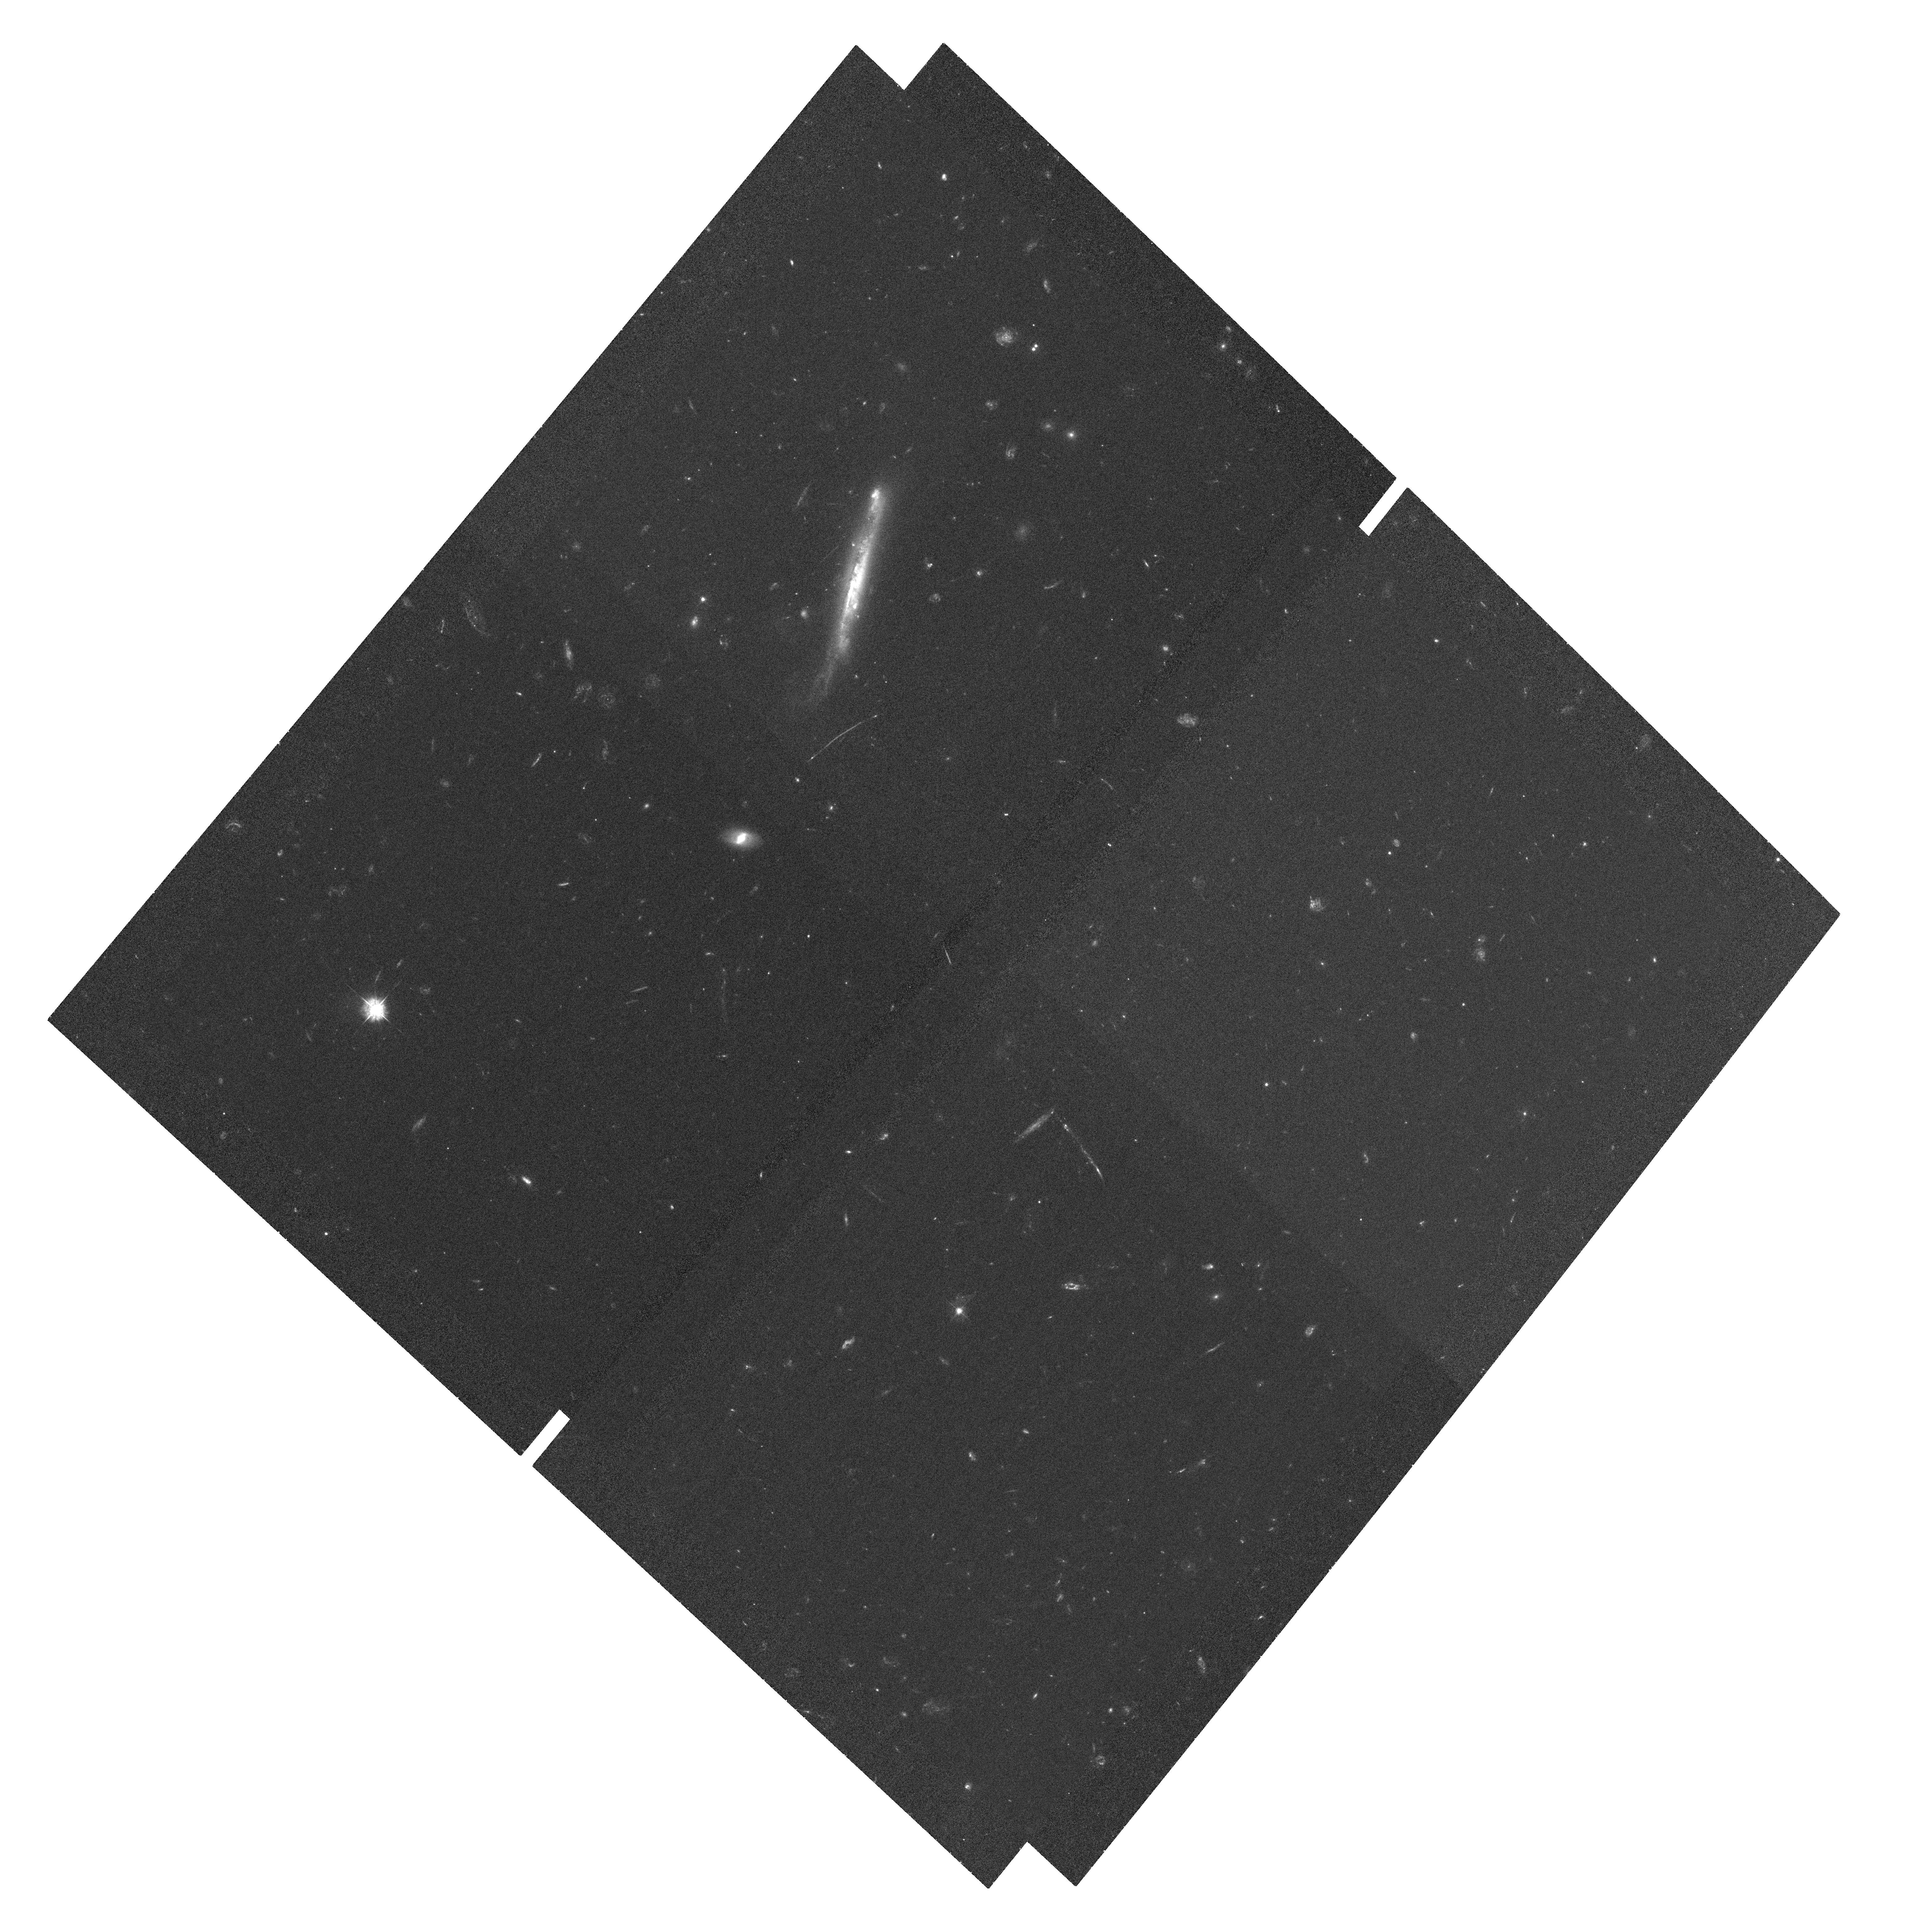
Target: RCS2-2327.4-0204. Instrument: ACS/WFC. Filter: F435W. Exposure: 1.2 h. Observation ID: hst_10846_59_acs_wfc_f435w_j9q859

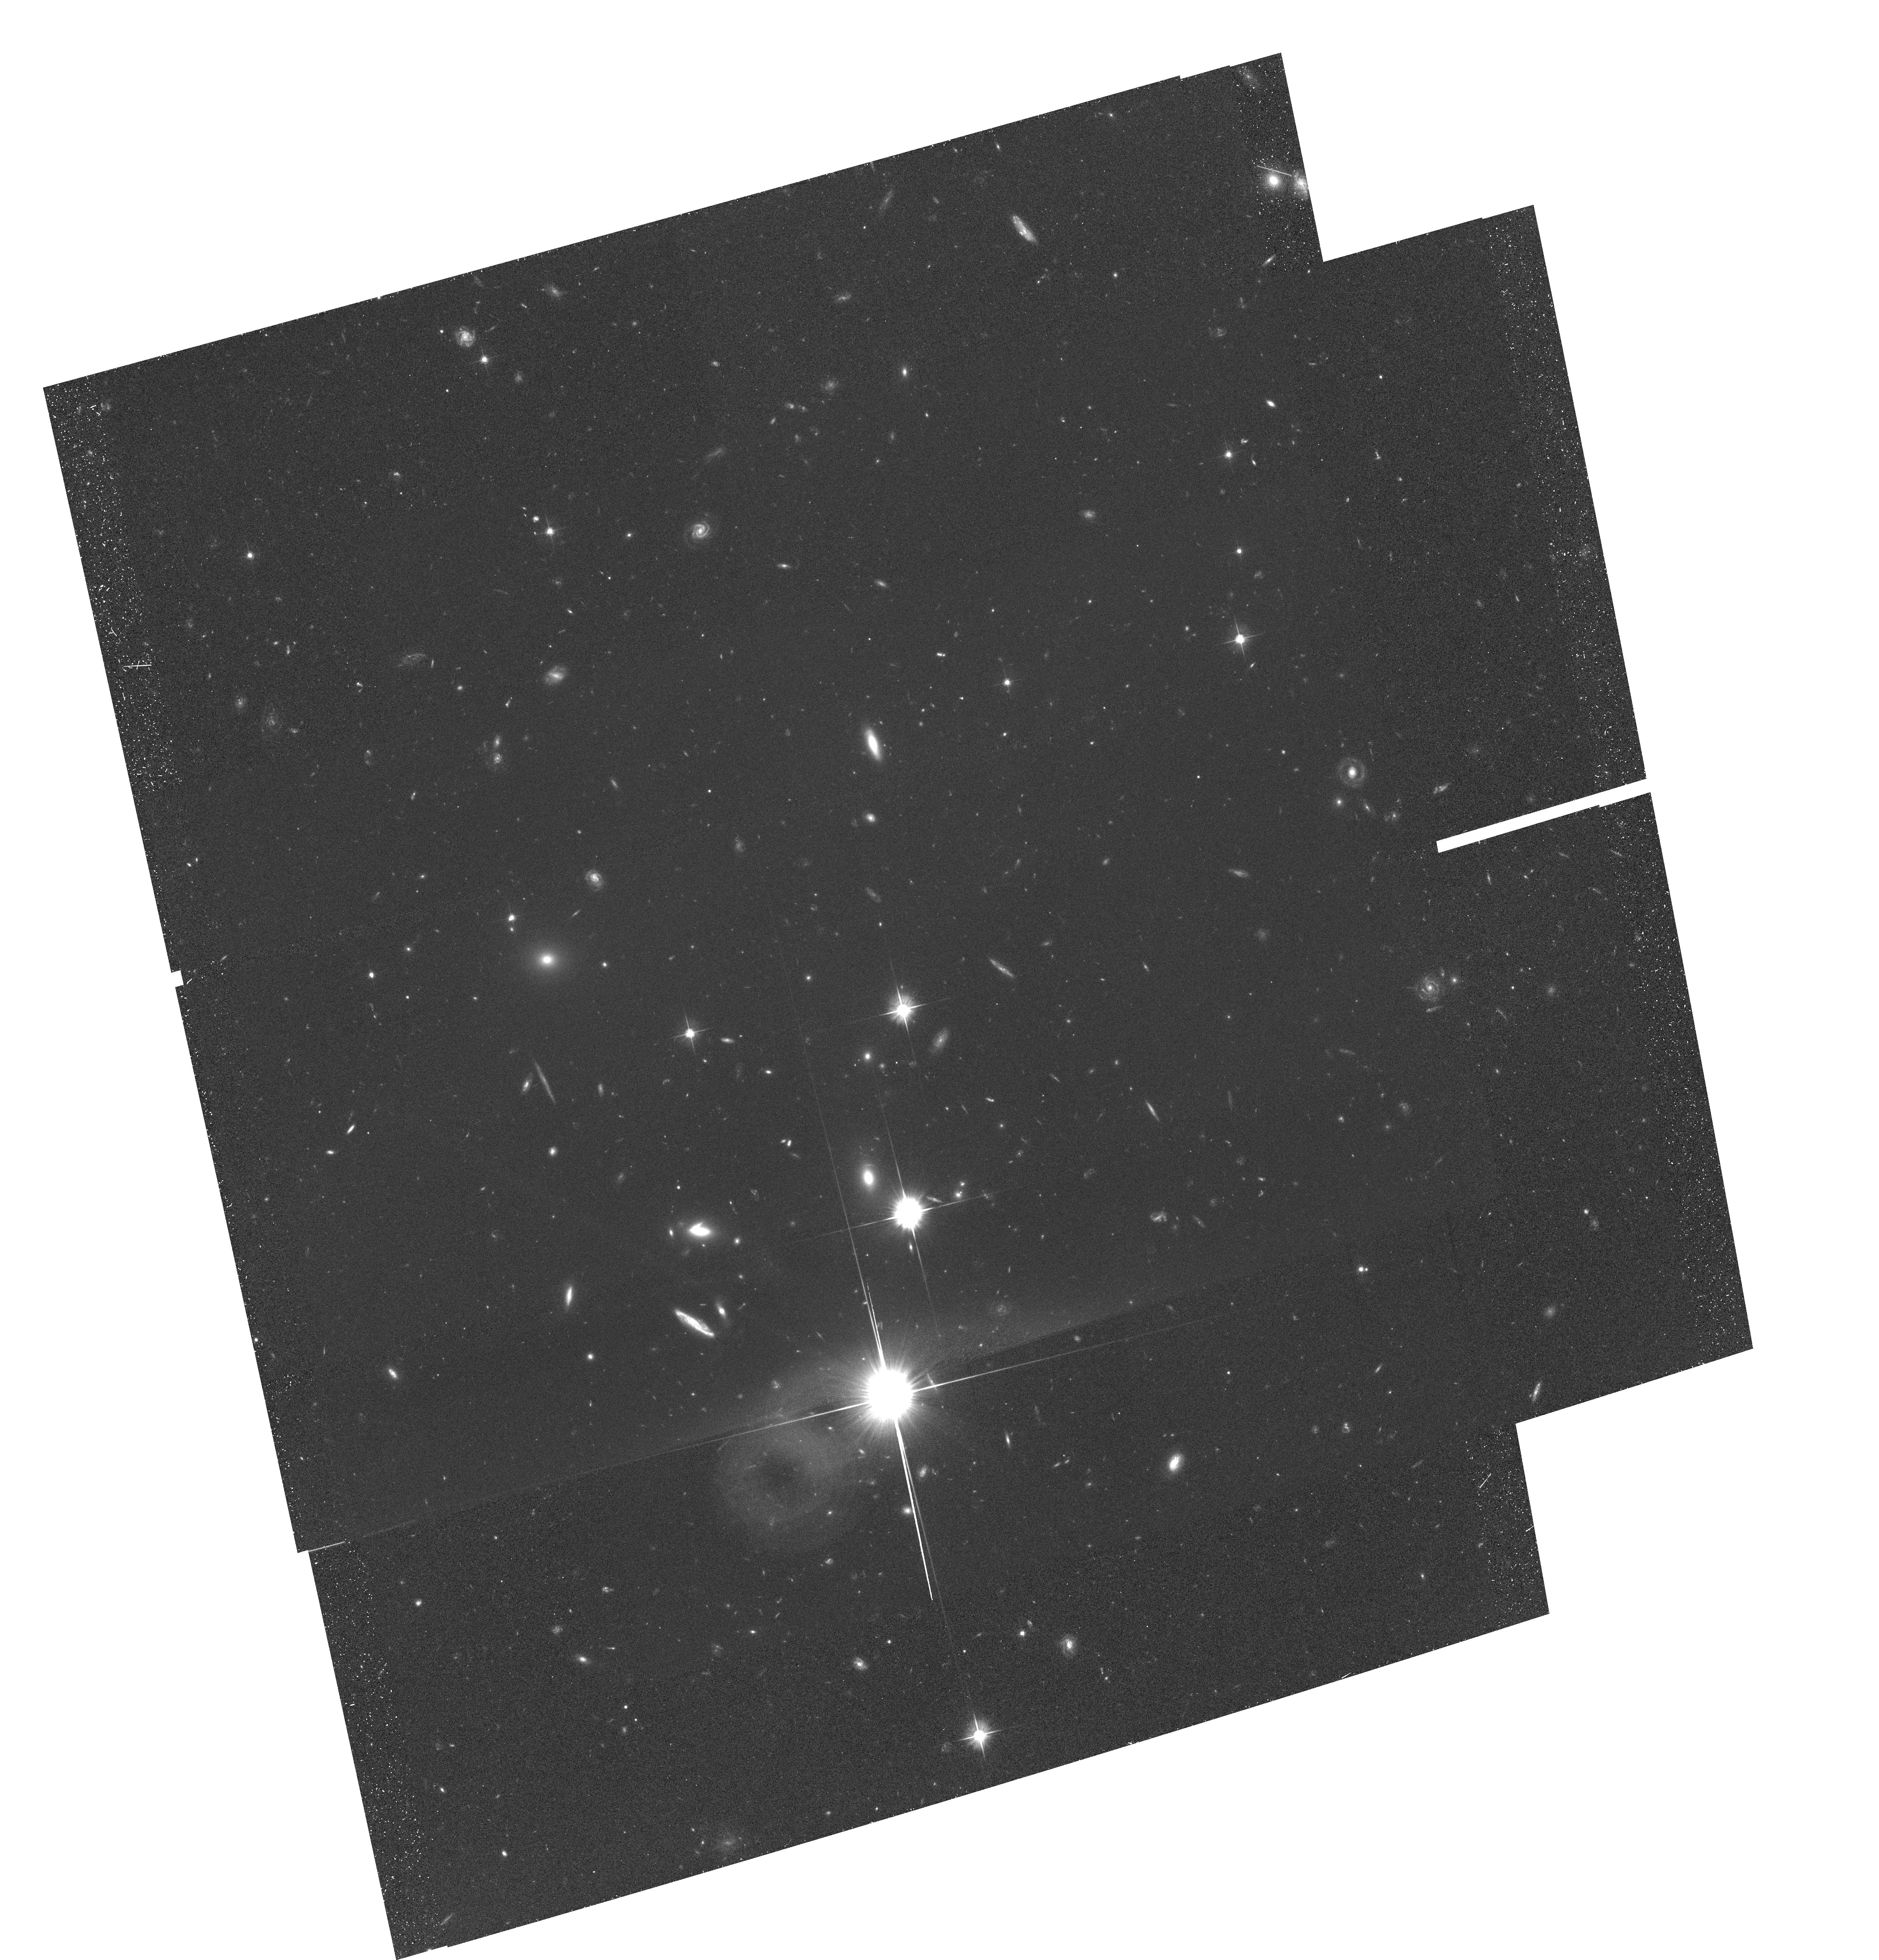
Target: field at RA 352.005°, Dec -2.114°. Instrument: ACS/WFC. Filter: F606W. Exposure: 58 min. Observation ID: hst_10846_01_acs_wfc_f606w_j9q801

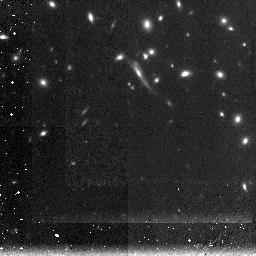
Target: RCS2-2327.4-0204. Instrument: NICMOS/NIC3. Filter: F160W. Exposure: 2 h. Observation ID: n9q802010

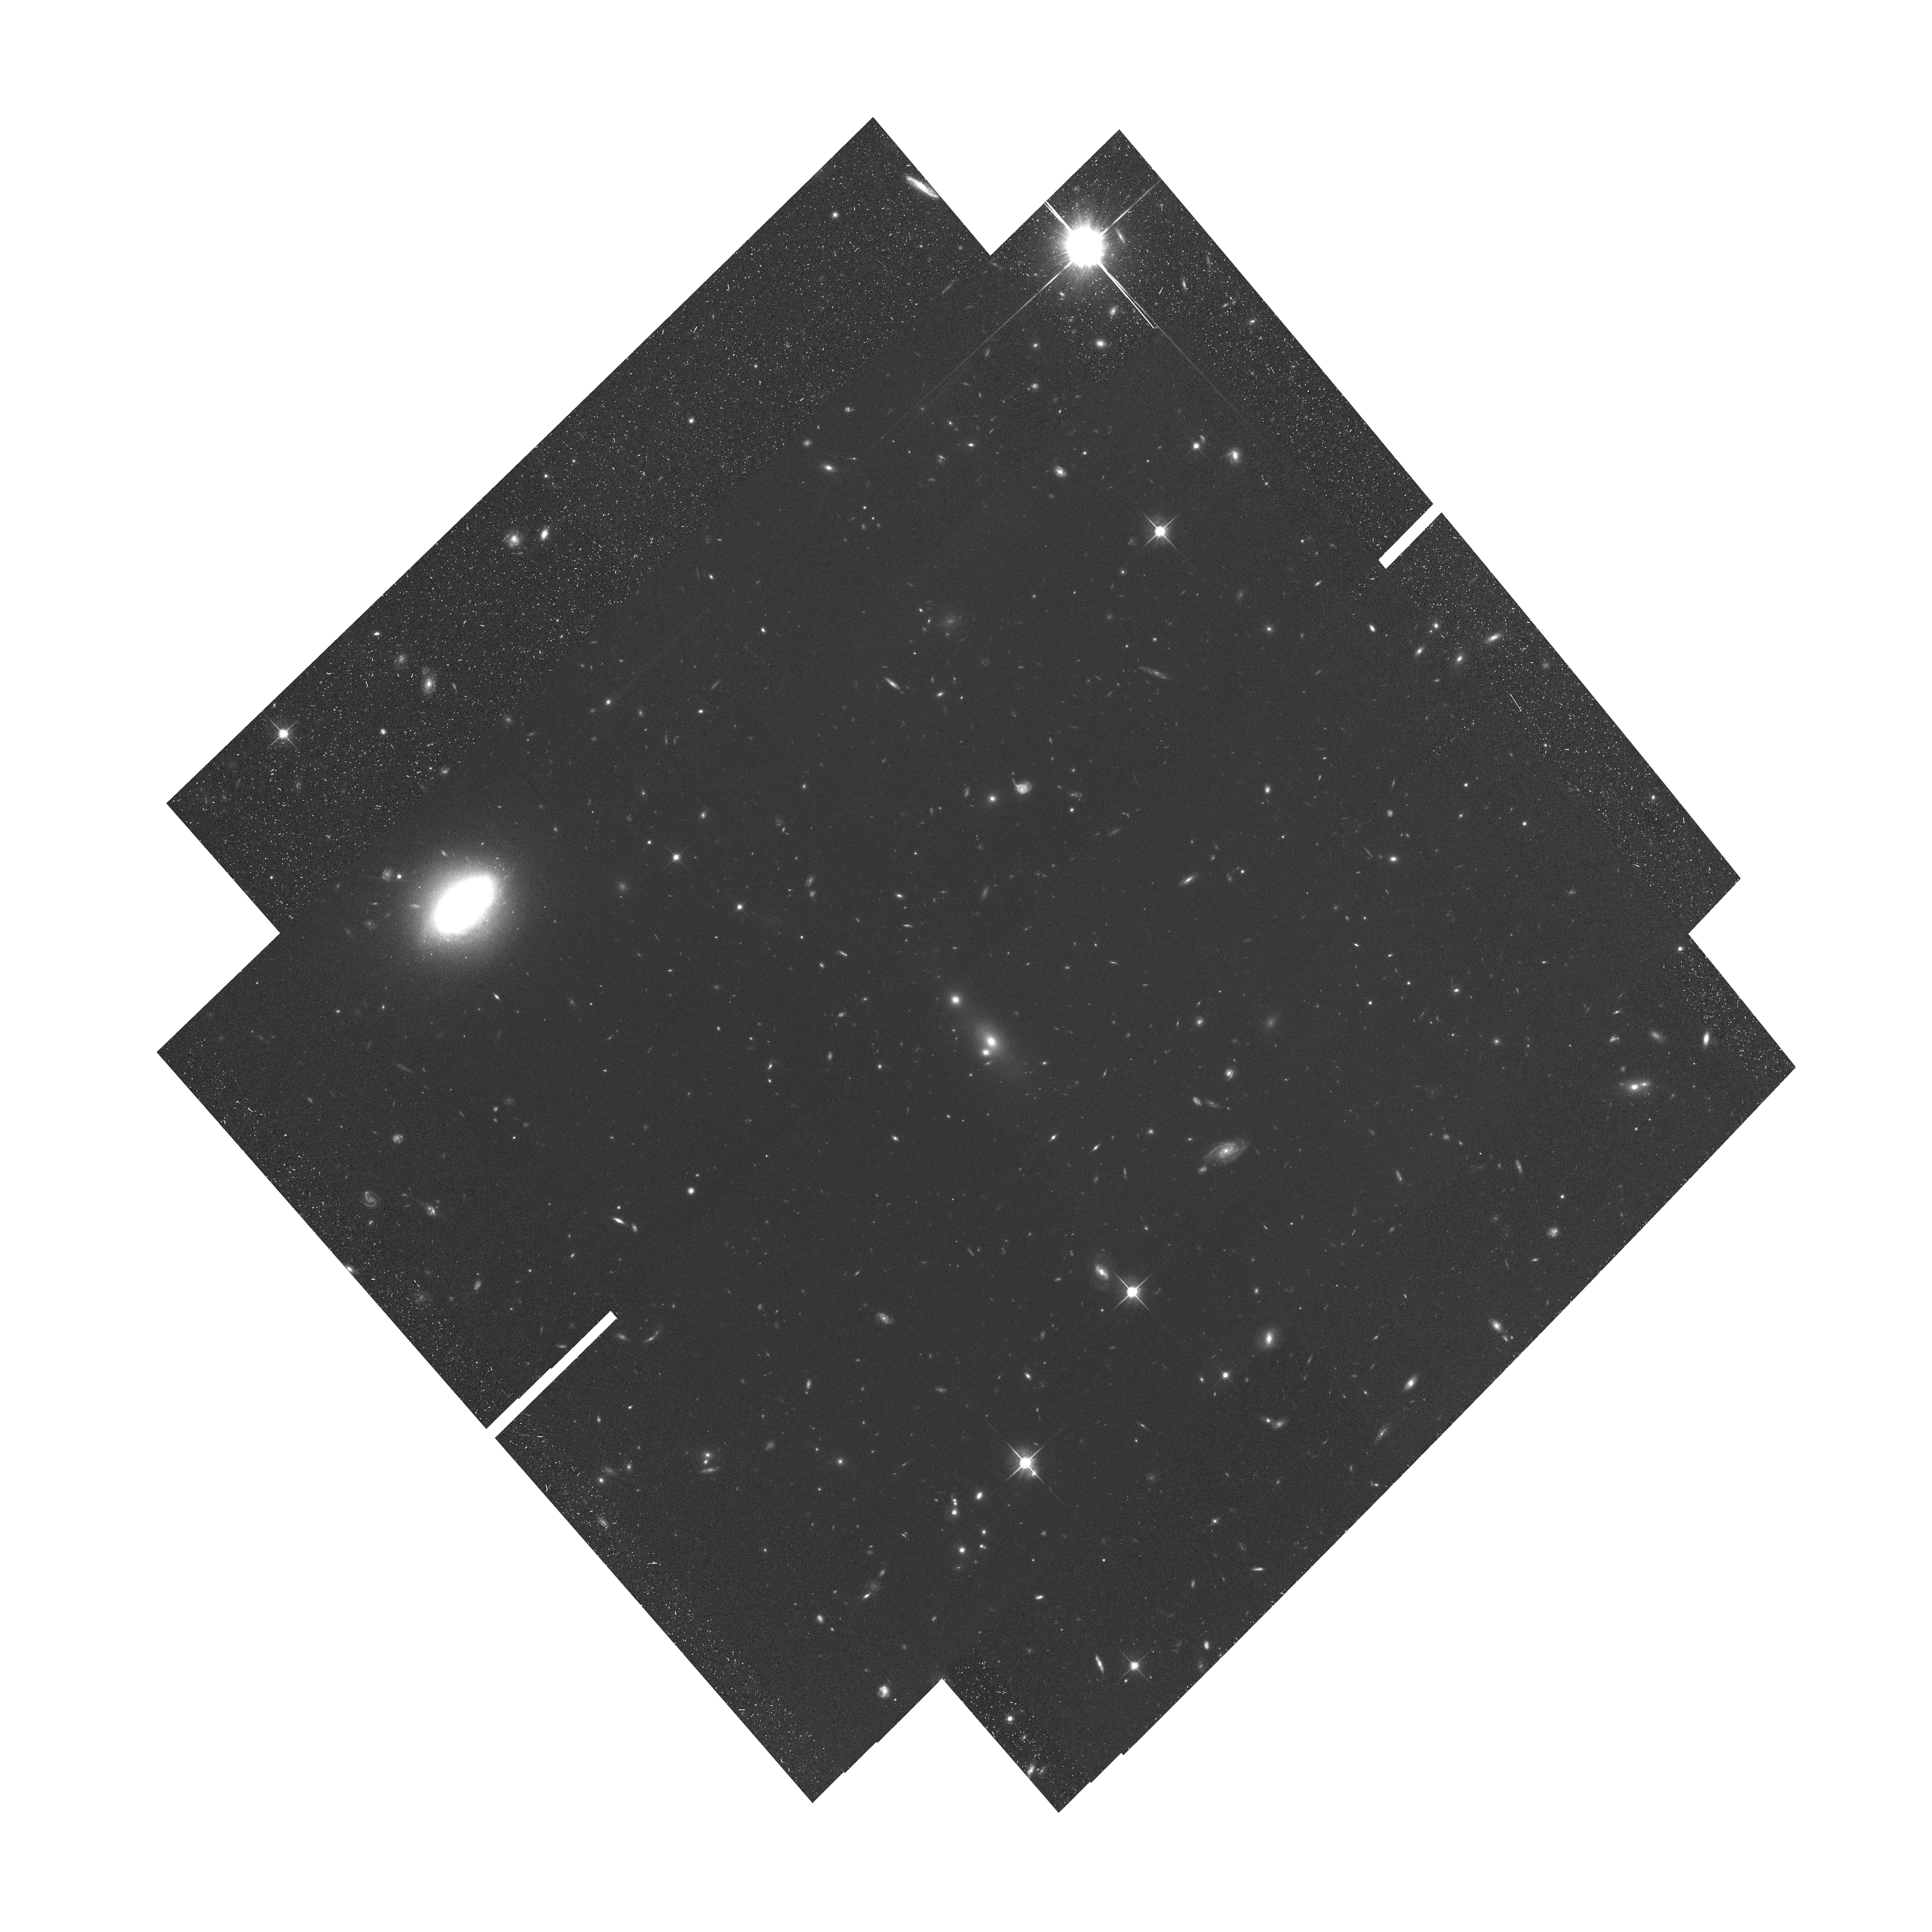
Target: RCS2-2327.4-0204. Instrument: ACS/WFC. Filter: F814W. Exposure: 1.1 h. Observation ID: hst_10846_04_acs_wfc_f814w_j9q804

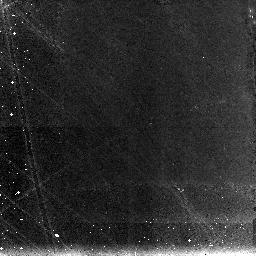
Target: RCS2-2327.4-0204. Instrument: NICMOS/NIC3. Filter: F110W. Exposure: 2 h. Observation ID: n9q801010

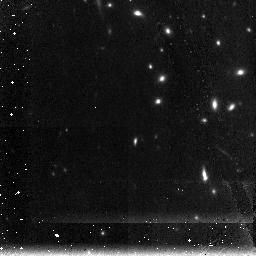
Target: RCS2-2327.4-0204. Instrument: NICMOS/NIC3. Filter: F160W. Exposure: 2 h. Observation ID: n9q804010

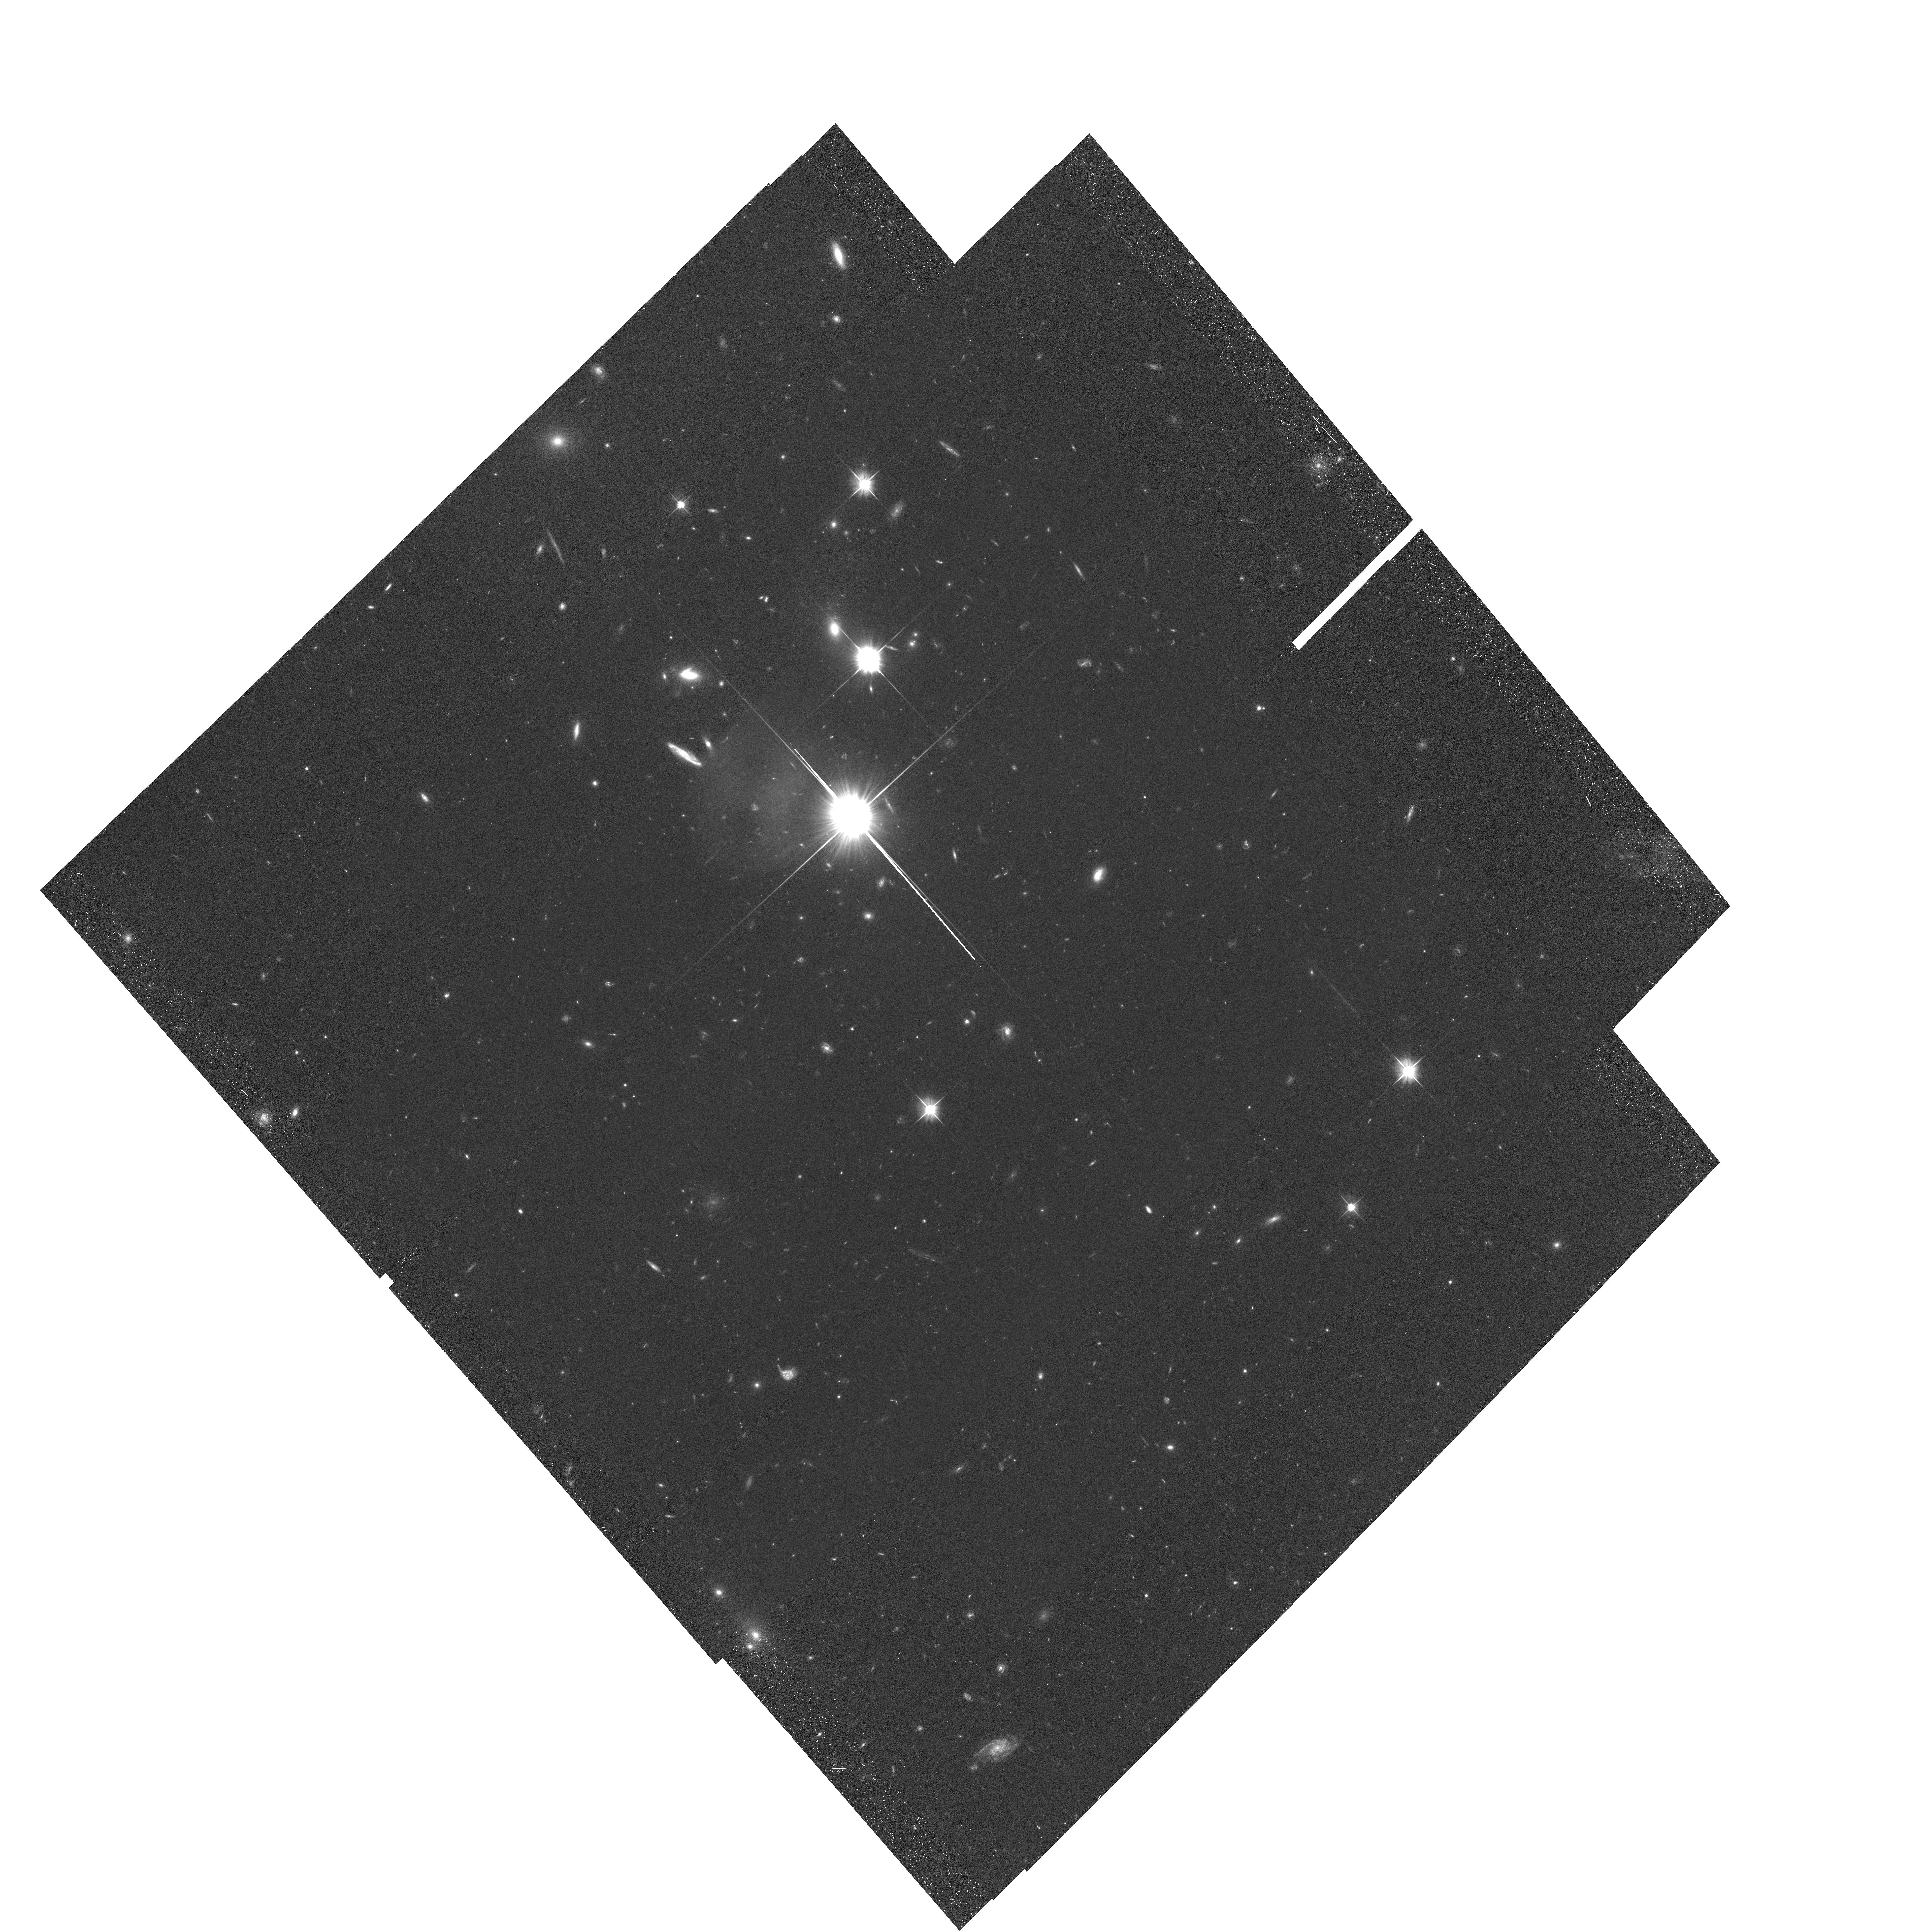
Target: RCS2-2327.4-0204. Instrument: ACS/WFC. Filter: F606W. Exposure: 1.1 h. Observation ID: hst_10846_03_acs_wfc_f606w_j9q803

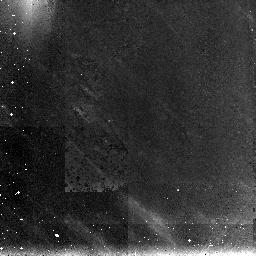
Target: RCS2-2327.4-0204. Instrument: NICMOS/NIC3. Filter: F110W. Exposure: 2 h. Observation ID: n9q803010

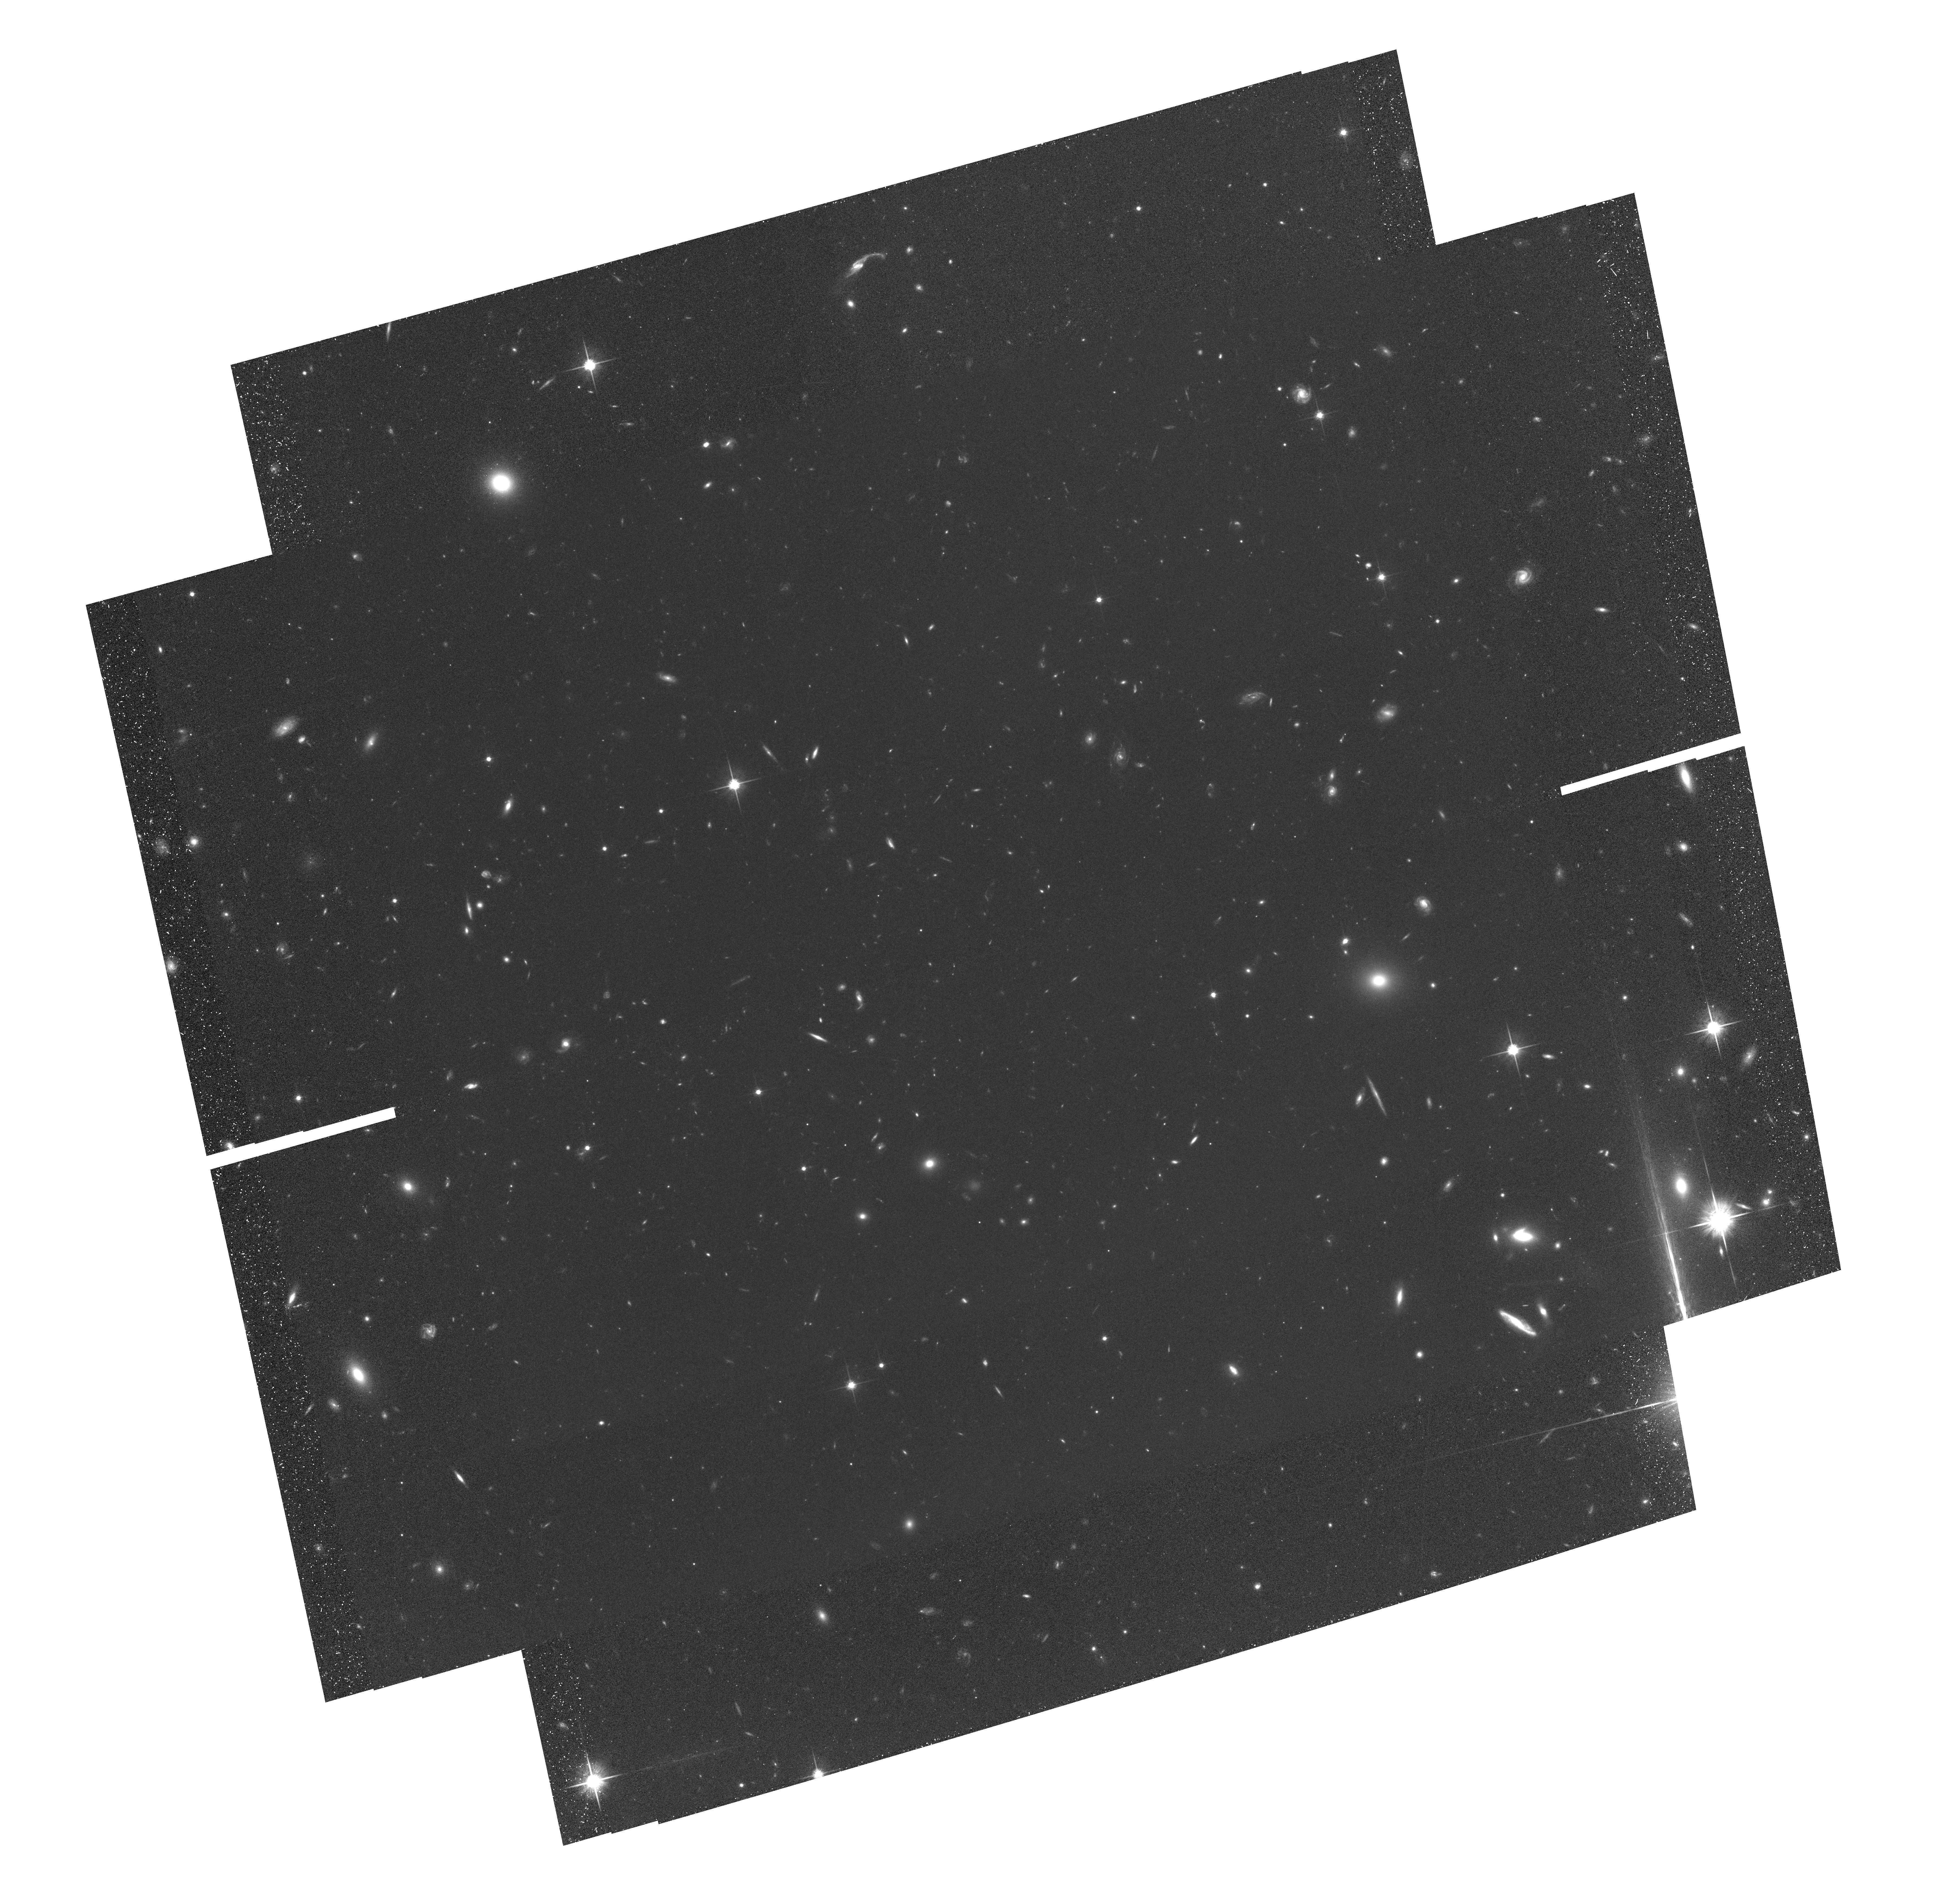
Target: RCS2-2327.4-0204. Instrument: ACS/WFC. Filter: F814W. Exposure: 1.6 h. Observation ID: hst_10846_02_acs_wfc_f814w_j9q802

The Halo Structure of RCS2-2327.4-0204 (PI: Gladders, Michael D.)

We propose ACS, NICMOS, and Chandra observations of the central region of the extraordinary and newly discovered galaxy cluster: RCS2-2327.4-0204 at z=0.700. This cluster shows 3 or more arcs in ground-based imaging, with an Einstein radius of 49". Such a large Einstein radius (3-4 times larger than seen in most clusters) has been seen in precisely one other cluster in the universe - namely Abell 1689 at z=0.18. From our proposed data we expect to see ~70 lensed source images, from ~20 image families. We will use both strong and weak lensing constraints from these data to construct the central mass profile of the cluster, which, when combined with ground based data extending to a half degree FOV, will allow us to measure critically important dark matter halo parameters (such as concentration). The target cluster is selected from a large ongoing survey with a well-defined search volume, which allows us to compare our results to expectations from simulations. We will also compare the lensing derived mass profiles to the x-ray equivalent measures; this will illuminate whether the dominant baryonic component is in equilibrium with the potential. The area of high magnification behind this cluster is an order of magnitude larger than typical lensing clusters observed previously by HST; this order of magnitude increase in area directly translates into a 10 times better chance for finding very high redshift galaxies. Many of the highest redshift galaxies found to date have been found behind massive lensing clusters observed by HST, and we expect to add to that sample dramatically.